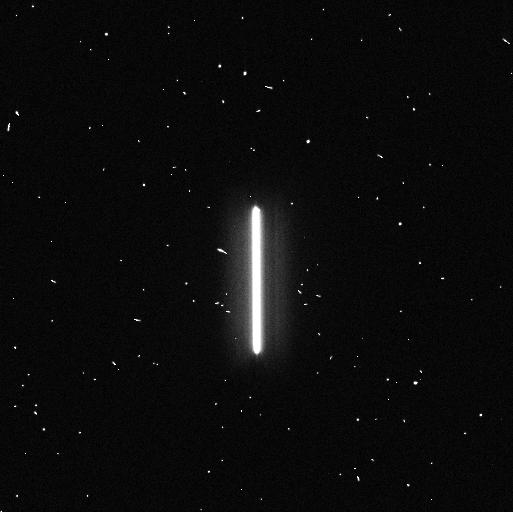
Target: TYC-4212-455-1. Instrument: WFC3/UVIS. Filter: F336W. Exposure: 4 min. Observation ID: ifj401feq

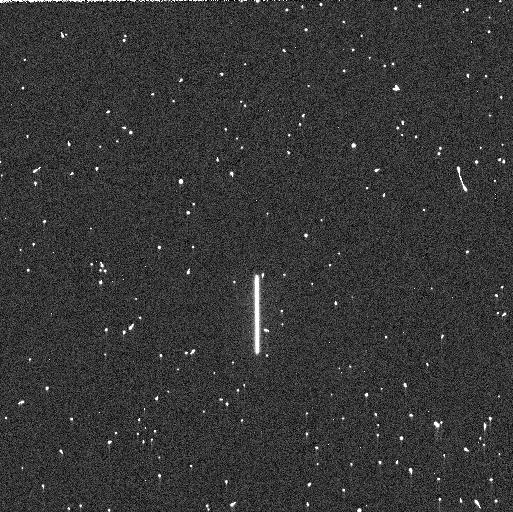
Target: P330E. Instrument: WFC3/UVIS. Filter: F225W. Exposure: 5 min. Observation ID: ifj410xuq

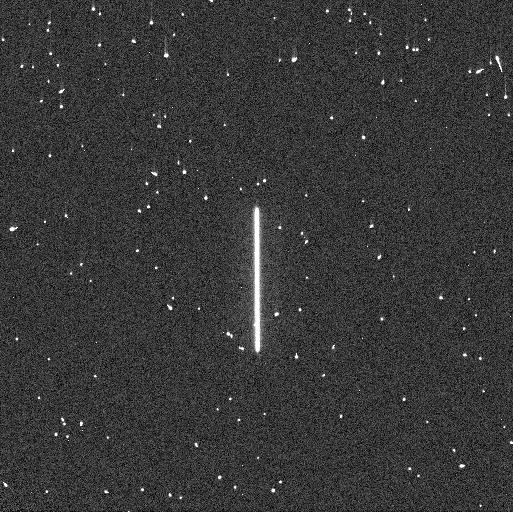
Target: P330E. Instrument: WFC3/UVIS. Filter: F275W. Exposure: 4 min. Observation ID: ifj451zaq

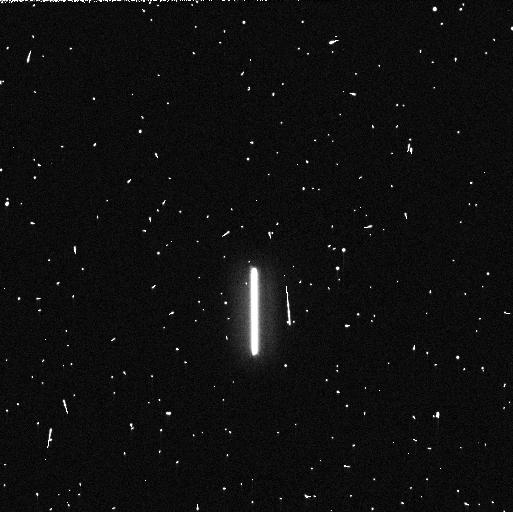
Target: TYC-4212-455-1. Instrument: WFC3/UVIS. Filter: F225W. Exposure: 5 min. Observation ID: ifj402xrq

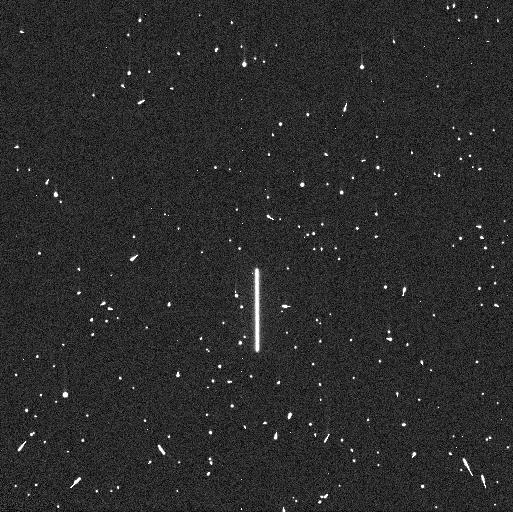
Target: P330E. Instrument: WFC3/UVIS. Filter: F225W. Exposure: 5 min. Observation ID: ifj412r1q

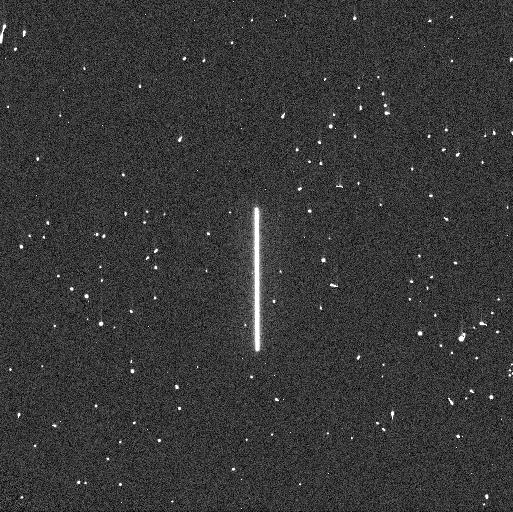
Target: P330E. Instrument: WFC3/UVIS. Filter: F275W. Exposure: 4 min. Observation ID: ifj412r2q

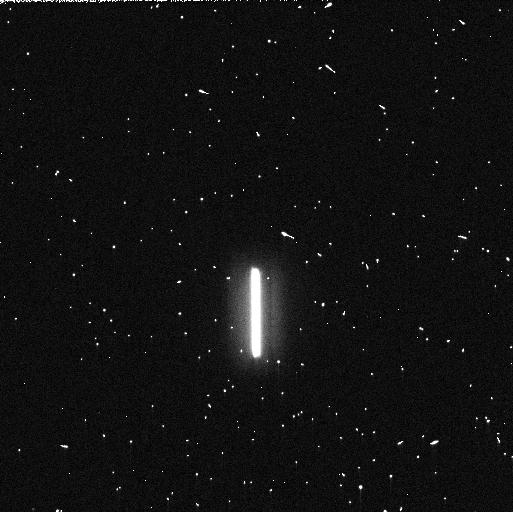
Target: TYC-4212-455-1. Instrument: WFC3/UVIS. Filter: F275W. Exposure: 5 min. Observation ID: ifj401fjq

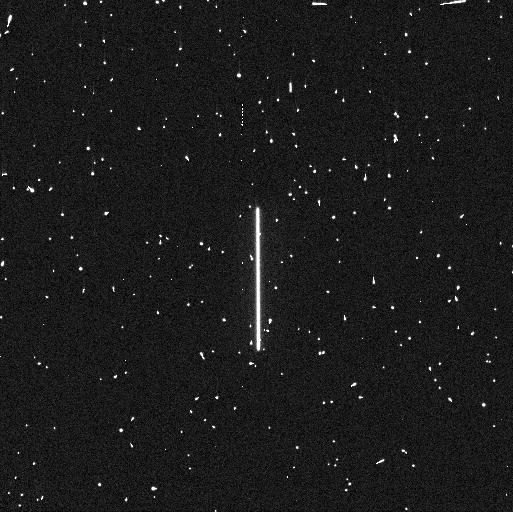
Target: P330E. Instrument: WFC3/UVIS. Filter: F275W. Exposure: 4 min. Observation ID: ifj410xiq

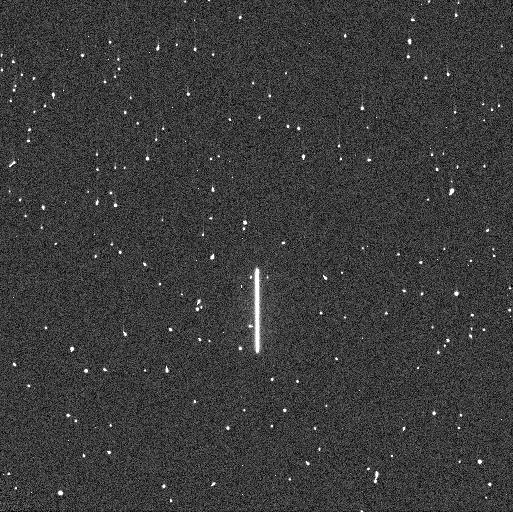
Target: P330E. Instrument: WFC3/UVIS. Filter: F225W. Exposure: 5 min. Observation ID: ifj451z9q

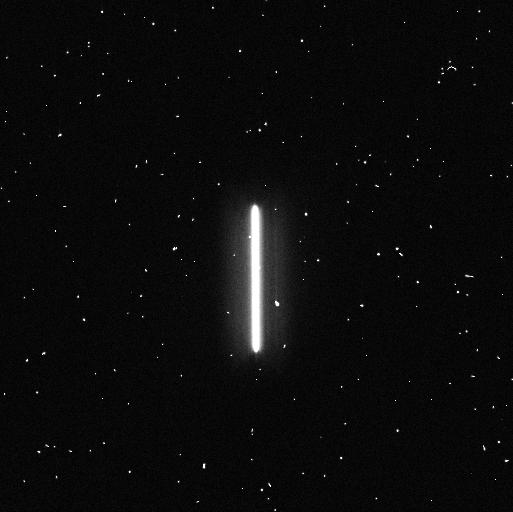
Target: TYC-4212-455-1. Instrument: WFC3/UVIS. Filter: F336W. Exposure: 4 min. Observation ID: ifj402xiq

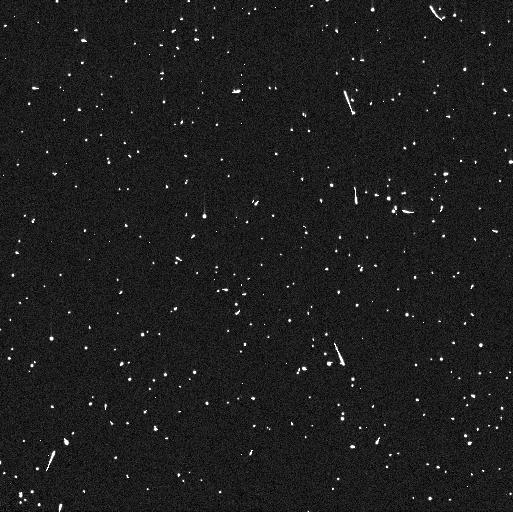
Target: P330E. Instrument: WFC3/UVIS. Filter: F225W. Exposure: 5 min. Observation ID: ifj411opq

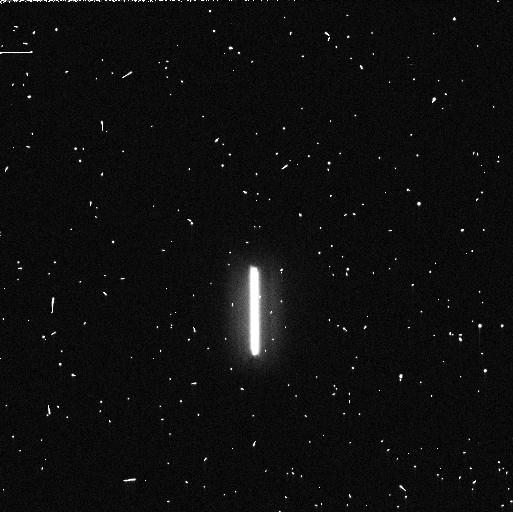
Target: TYC-4212-455-1. Instrument: WFC3/UVIS. Filter: F275W. Exposure: 5 min. Observation ID: ifj402xqq

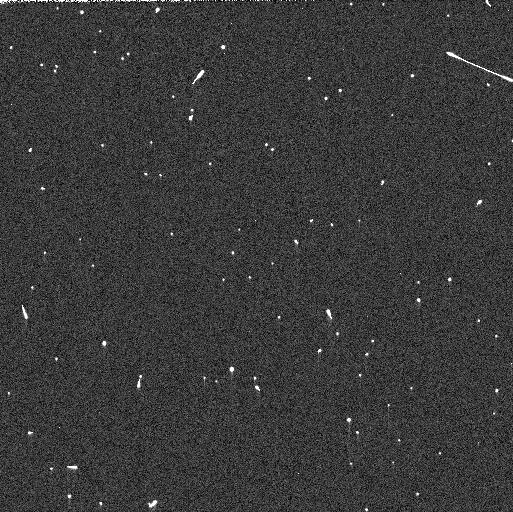
Target: P330E. Instrument: WFC3/UVIS. Filter: F275W. Exposure: 3 min. Observation ID: ifj411pmq

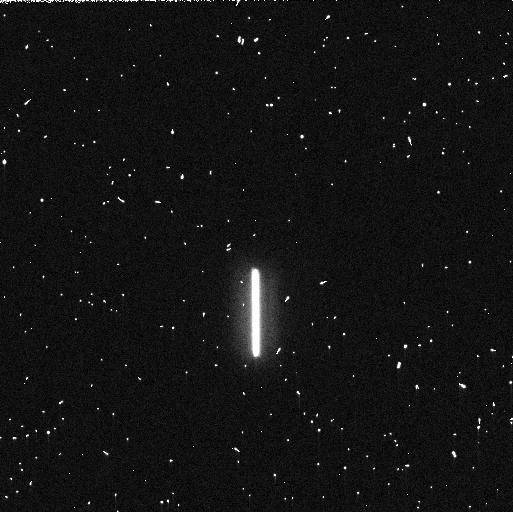
Target: TYC-4212-455-1. Instrument: WFC3/UVIS. Filter: F225W. Exposure: 5 min. Observation ID: ifj401fkq

WFC3 UVIS Time Dependent Sensitivity (PI: Marinelli, Mariarosa)

This program acquires scanned observations for monitoring the relative changes in the WFC3/UVIS photometric throughput. The spectrophotometric white dwarf standard stars GD153 and GRW70, G-type star P330E, and A-type star TYC-4212-455-1 are scanned in a subset of filters periodically over the year. Historically, this program was intended as a monitor of the UV filters as they provide a means to detect contaminants on the instrument optics, with one or two visible/red filters serving as a control. Since then, additional filters in the visible and red have been added to the program to expand the monitor to longer wavelengths. The observing cadence is roughly once a month though some exceptions are required to accommodate visibilities.